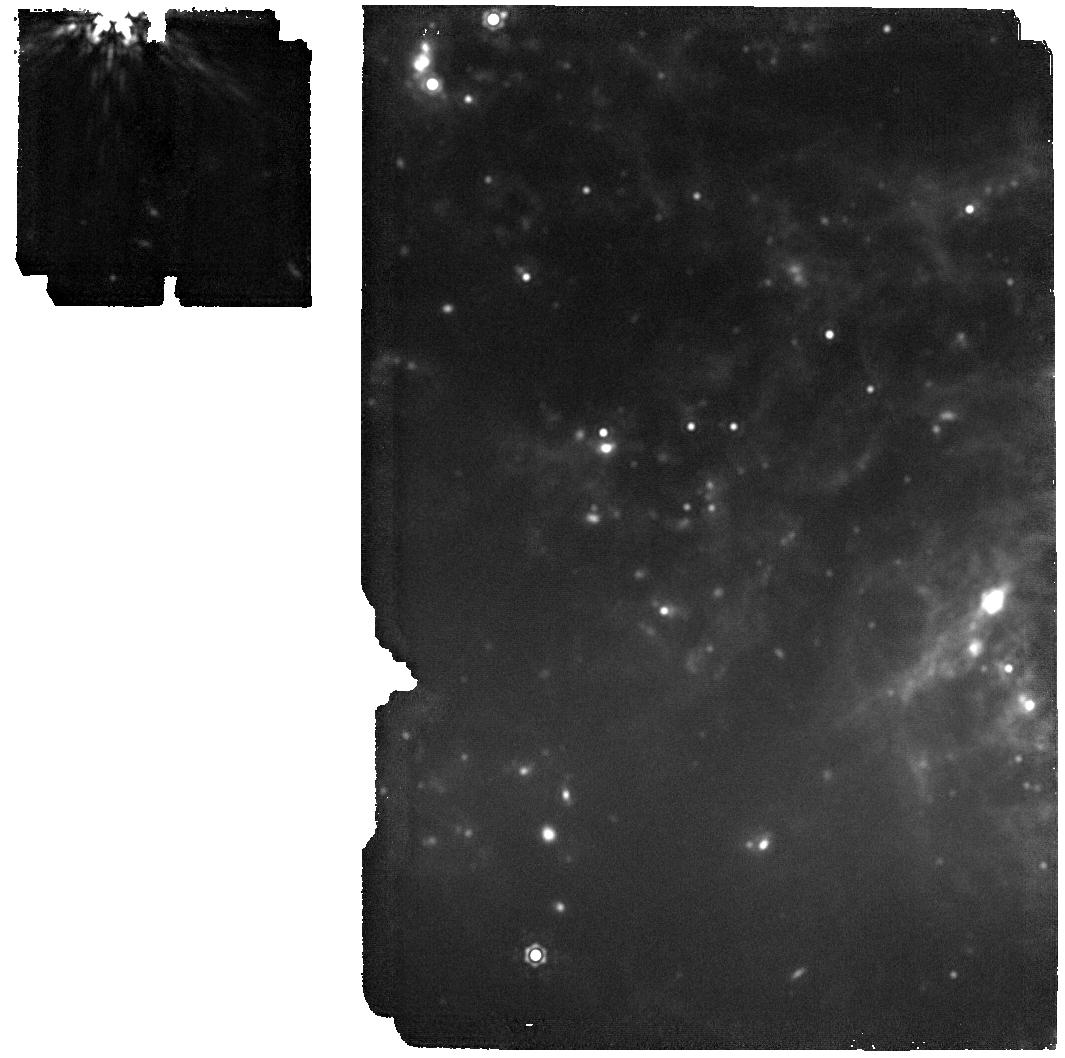
Target: 24ggi
Instrument: MIRI
Filter: F1800W
Exposure: 35 min
Observation ID: jw06678-o004_t001_miri_f1800w

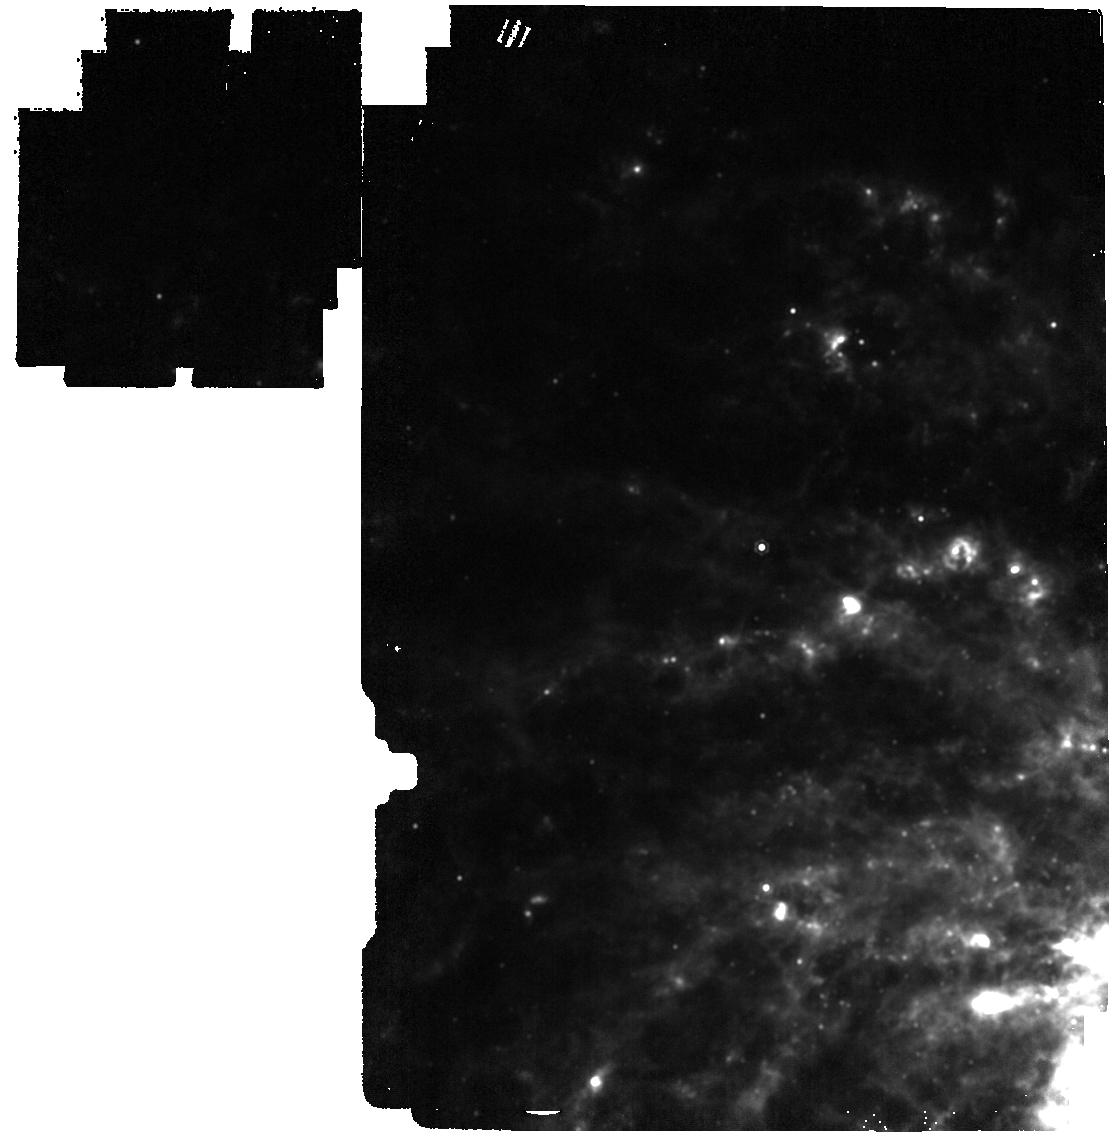
Target: 24ggi
Instrument: MIRI
Filter: F1280W
Exposure: 2 min
Observation ID: jw06678-o006_t001_miri_f1280w

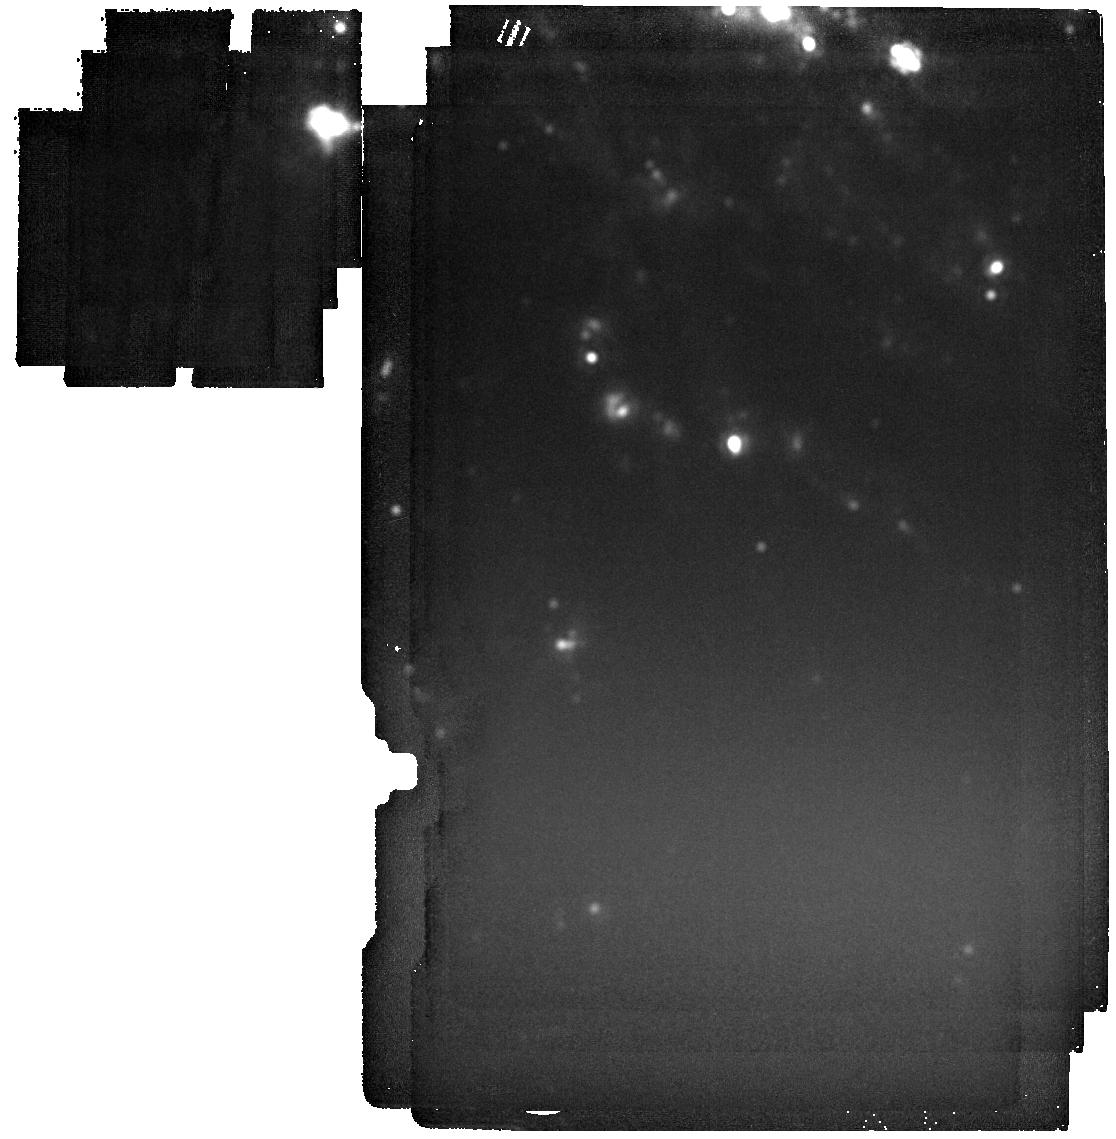
Target: 24ggi
Instrument: MIRI
Filter: F2550W
Exposure: 3 min
Observation ID: jw06678-o007_t001_miri_f2550w

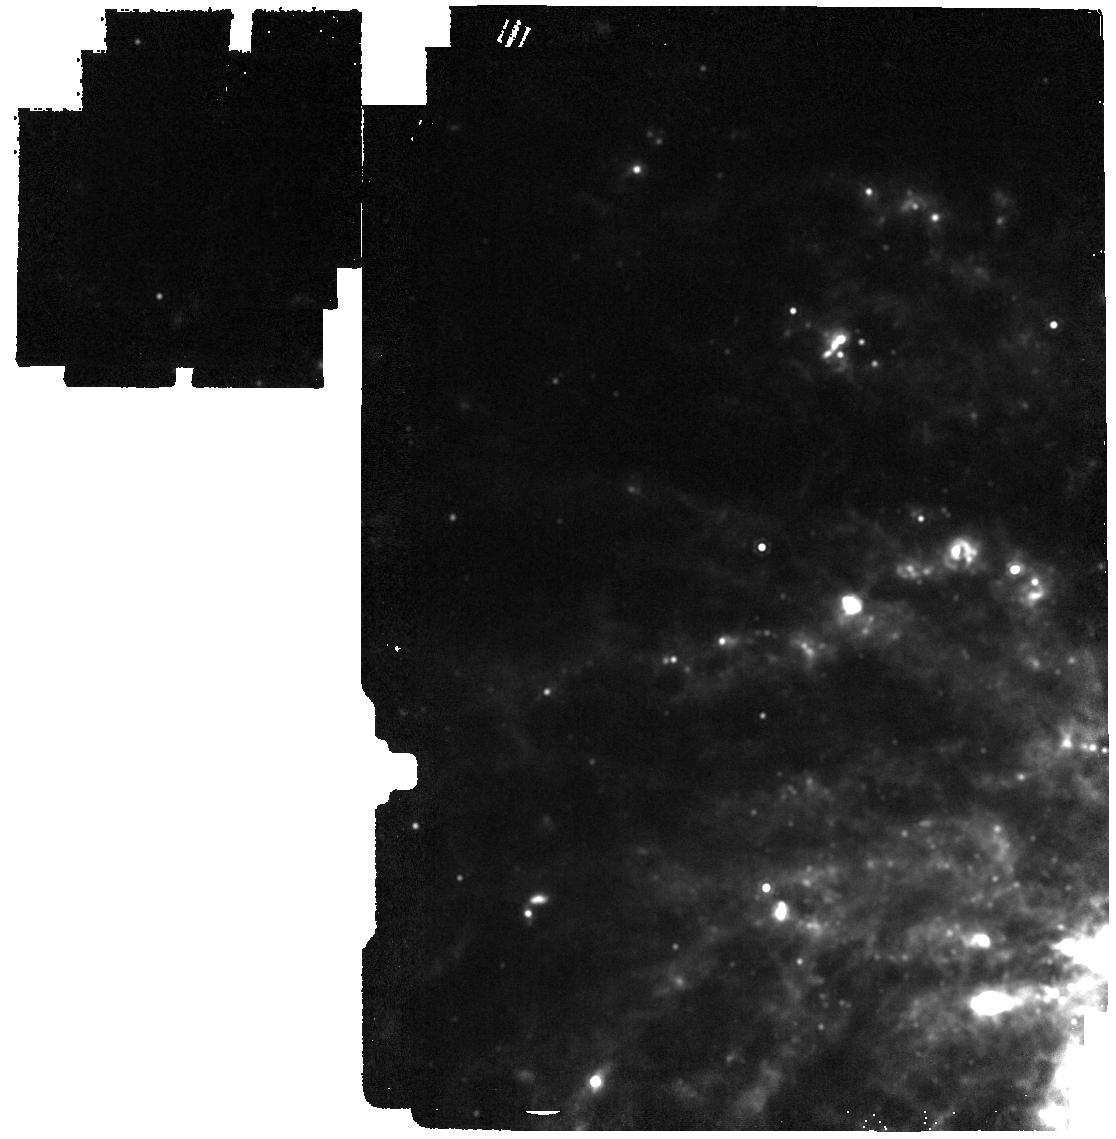
Target: 24ggi
Instrument: MIRI
Filter: F1500W
Exposure: 2 min
Observation ID: jw06678-o006_t001_miri_f1500w

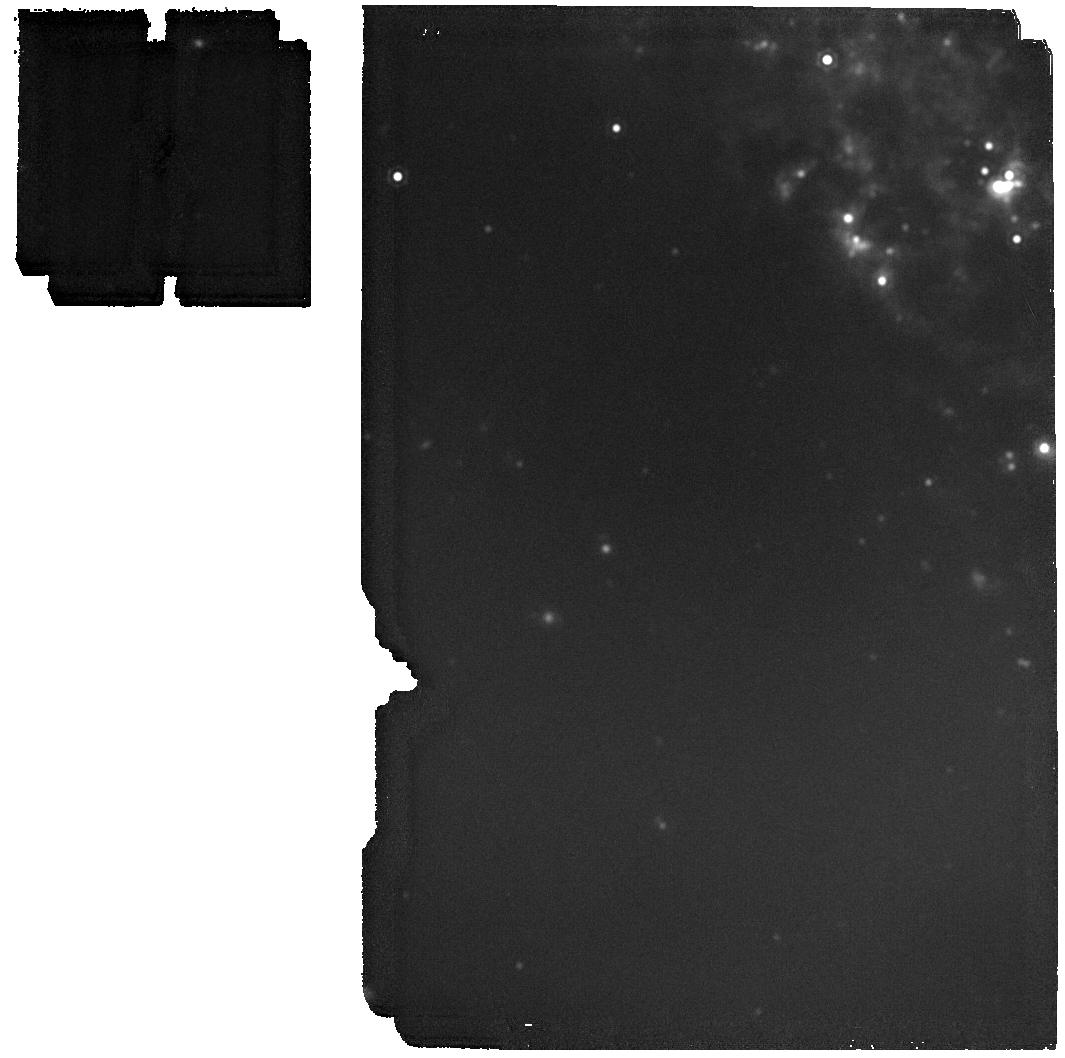
Target: 24ggi
Instrument: MIRI
Filter: F1800W
Exposure: 37 min
Observation ID: jw06678-o002_t001_miri_f1800w

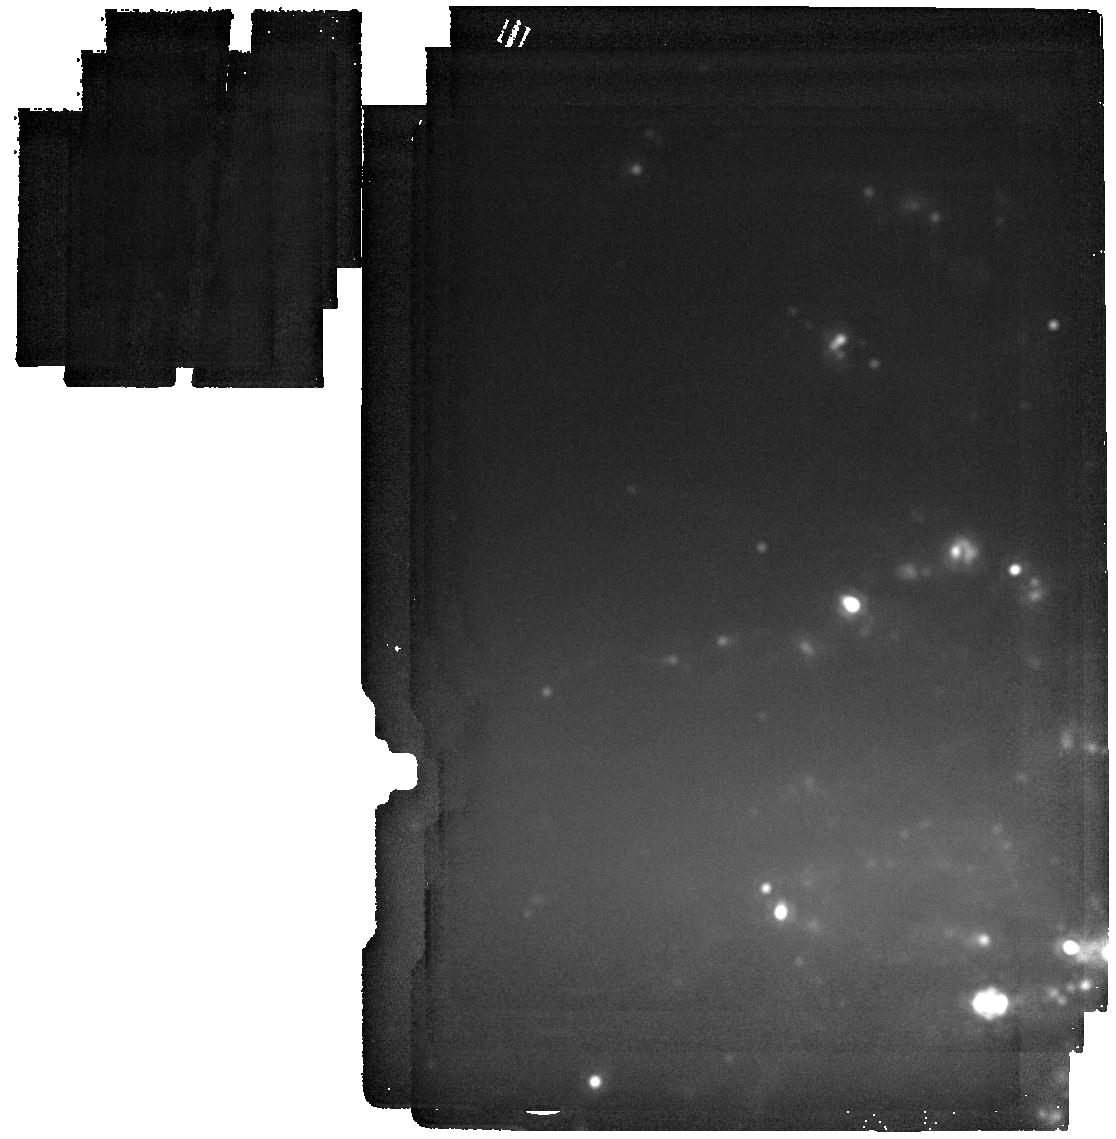
Target: 24ggi
Instrument: MIRI
Filter: F2550W
Exposure: 3 min
Observation ID: jw06678-o006_t001_miri_f2550w

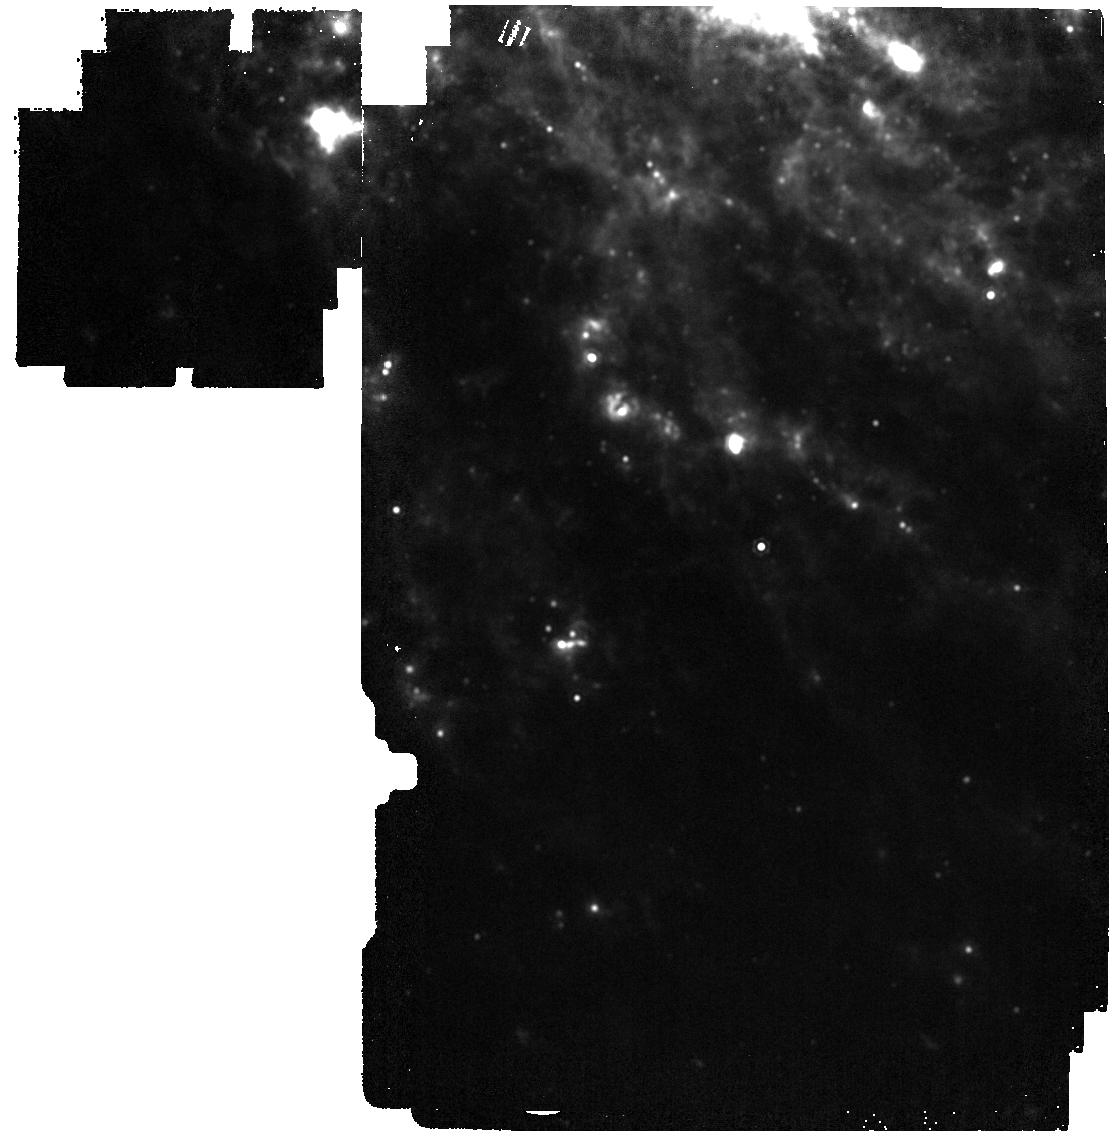
Target: 24ggi
Instrument: MIRI
Filter: F1500W
Exposure: 2 min
Observation ID: jw06678-o007_t001_miri_f1500w

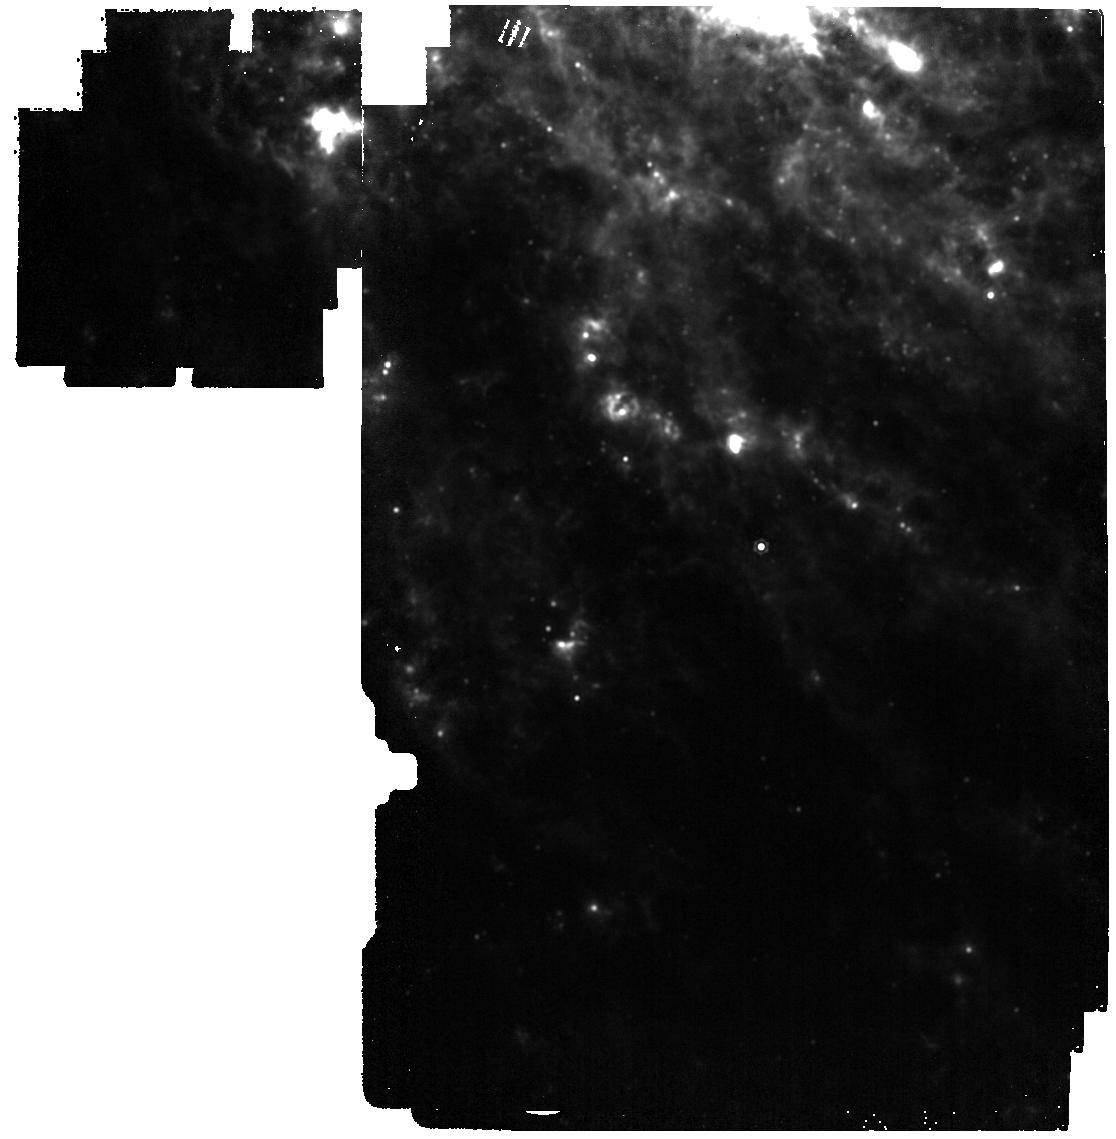
Target: 24ggi
Instrument: MIRI
Filter: F1280W
Exposure: 2 min
Observation ID: jw06678-o007_t001_miri_f1280w

A crucial piece of the puzzle: completing the  panchromatic view of a nearby young SN with JWST  observations (PI: Kotak, Rubina)

SN~2024ggi was reported less than a week ago in NGC 3621; at a distance of only ~7 Mpc it is the nearest core-collapse supernova to occur in the southern hemisphere in over a decade. Furthermore, it was discovered within hours of explosion, a progenitor candidate has already been identified in archival pre-explosion Hubble Space Telescope images, and a multi-wavelength follow-up campaign is already underway. Here we request mid-infrared observations over the course of Cycle 3 to derive diagnostics that are simply not accessible via other means. Our proposed observations are critical for interpreting SN~2024ggi in the context of supernovae resulting from the core collapse of massive stars.